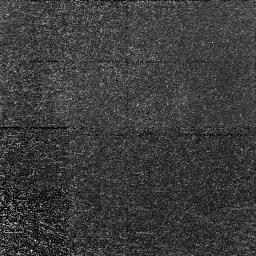
Target: 1417+5228-C7.NIC1. Instrument: NICMOS/NIC1. Filter: F160W. Exposure: 26 min. Observation ID: n49e07020

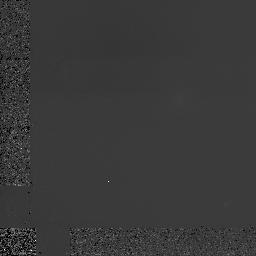
Target: 0003-2603-D6.NIC1. Instrument: NICMOS/NIC1. Filter: F160W. Exposure: 1.7 h. Observation ID: n49e01010

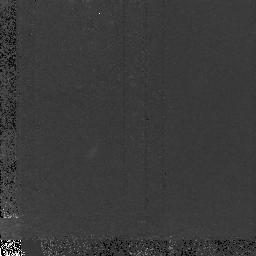
Target: 1549+2126-C1. Instrument: NICMOS/NIC2. Filter: F160W. Exposure: 1.7 h. Observation ID: n49e04030

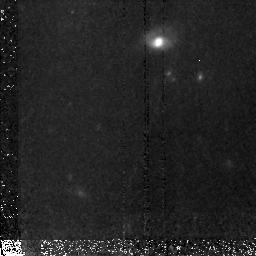
Target: 1236+6212-C35. Instrument: NICMOS/NIC2. Filter: F160W. Exposure: 1.8 h. Observation ID: n49e05030

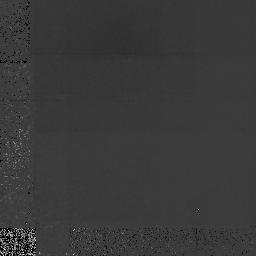
Target: 0349-3810-N5.NIC1. Instrument: NICMOS/NIC1. Filter: F160W. Exposure: 1.8 h. Observation ID: n49e03010

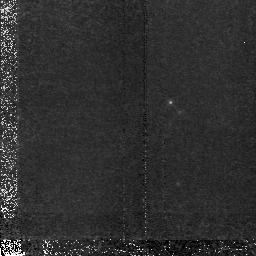
Target: 1417+5228-C3. Instrument: NICMOS/NIC2. Filter: F160W. Exposure: 1.8 h. Observation ID: n49e06030

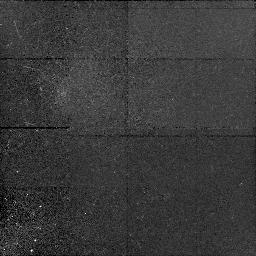
Target: 2217+0014-D16.NIC1. Instrument: NICMOS/NIC1. Filter: F160W. Exposure: 26 min. Observation ID: n49e09020

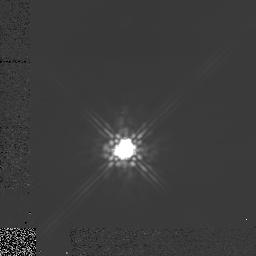
Target: 0203+1134-C6.NIC1. Instrument: NICMOS/NIC1. Filter: F160W. Exposure: 1.7 h. Observation ID: n49e02010

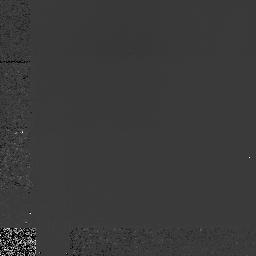
Target: 2217+0014-D2.NIC1. Instrument: NICMOS/NIC1. Filter: F160W. Exposure: 1.7 h. Observation ID: n49e08010

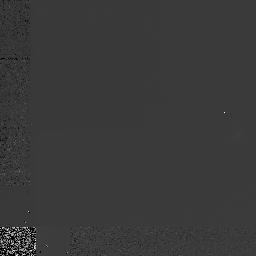
Target: 2217+0014-MD31.NIC1. Instrument: NICMOS/NIC1. Filter: F160W. Exposure: 1.7 h. Observation ID: n49e10010

Observations of the Rest-Frame Optical Morphology of a Statistically Significant Sample of Normal Galaxies at Redshift z~3. (PI: Giavalisco, Mauro)

We will use 30 orbits with NICMOS to study the rest-frame optical morphology of star -forming galaxies at redshift z~3 selected with the Lyman-limit technique. Our sample consists of 10 galaxies whose spectra have been measured with the Keck telescope and for which we have WFPC2 images from our previous HST program. Aim of the observations is to asses the morphological age of young galaxies during an epoch of intense star formation and to map the combination of age/extinction taking advantage of the pre-existing WFPC2 imagews, which probe the rest-frame far UV at ~1,500 Ang. This will provide crucial information on the star-formation history and later evolutionary phases of the Lyman-limit galaxies.